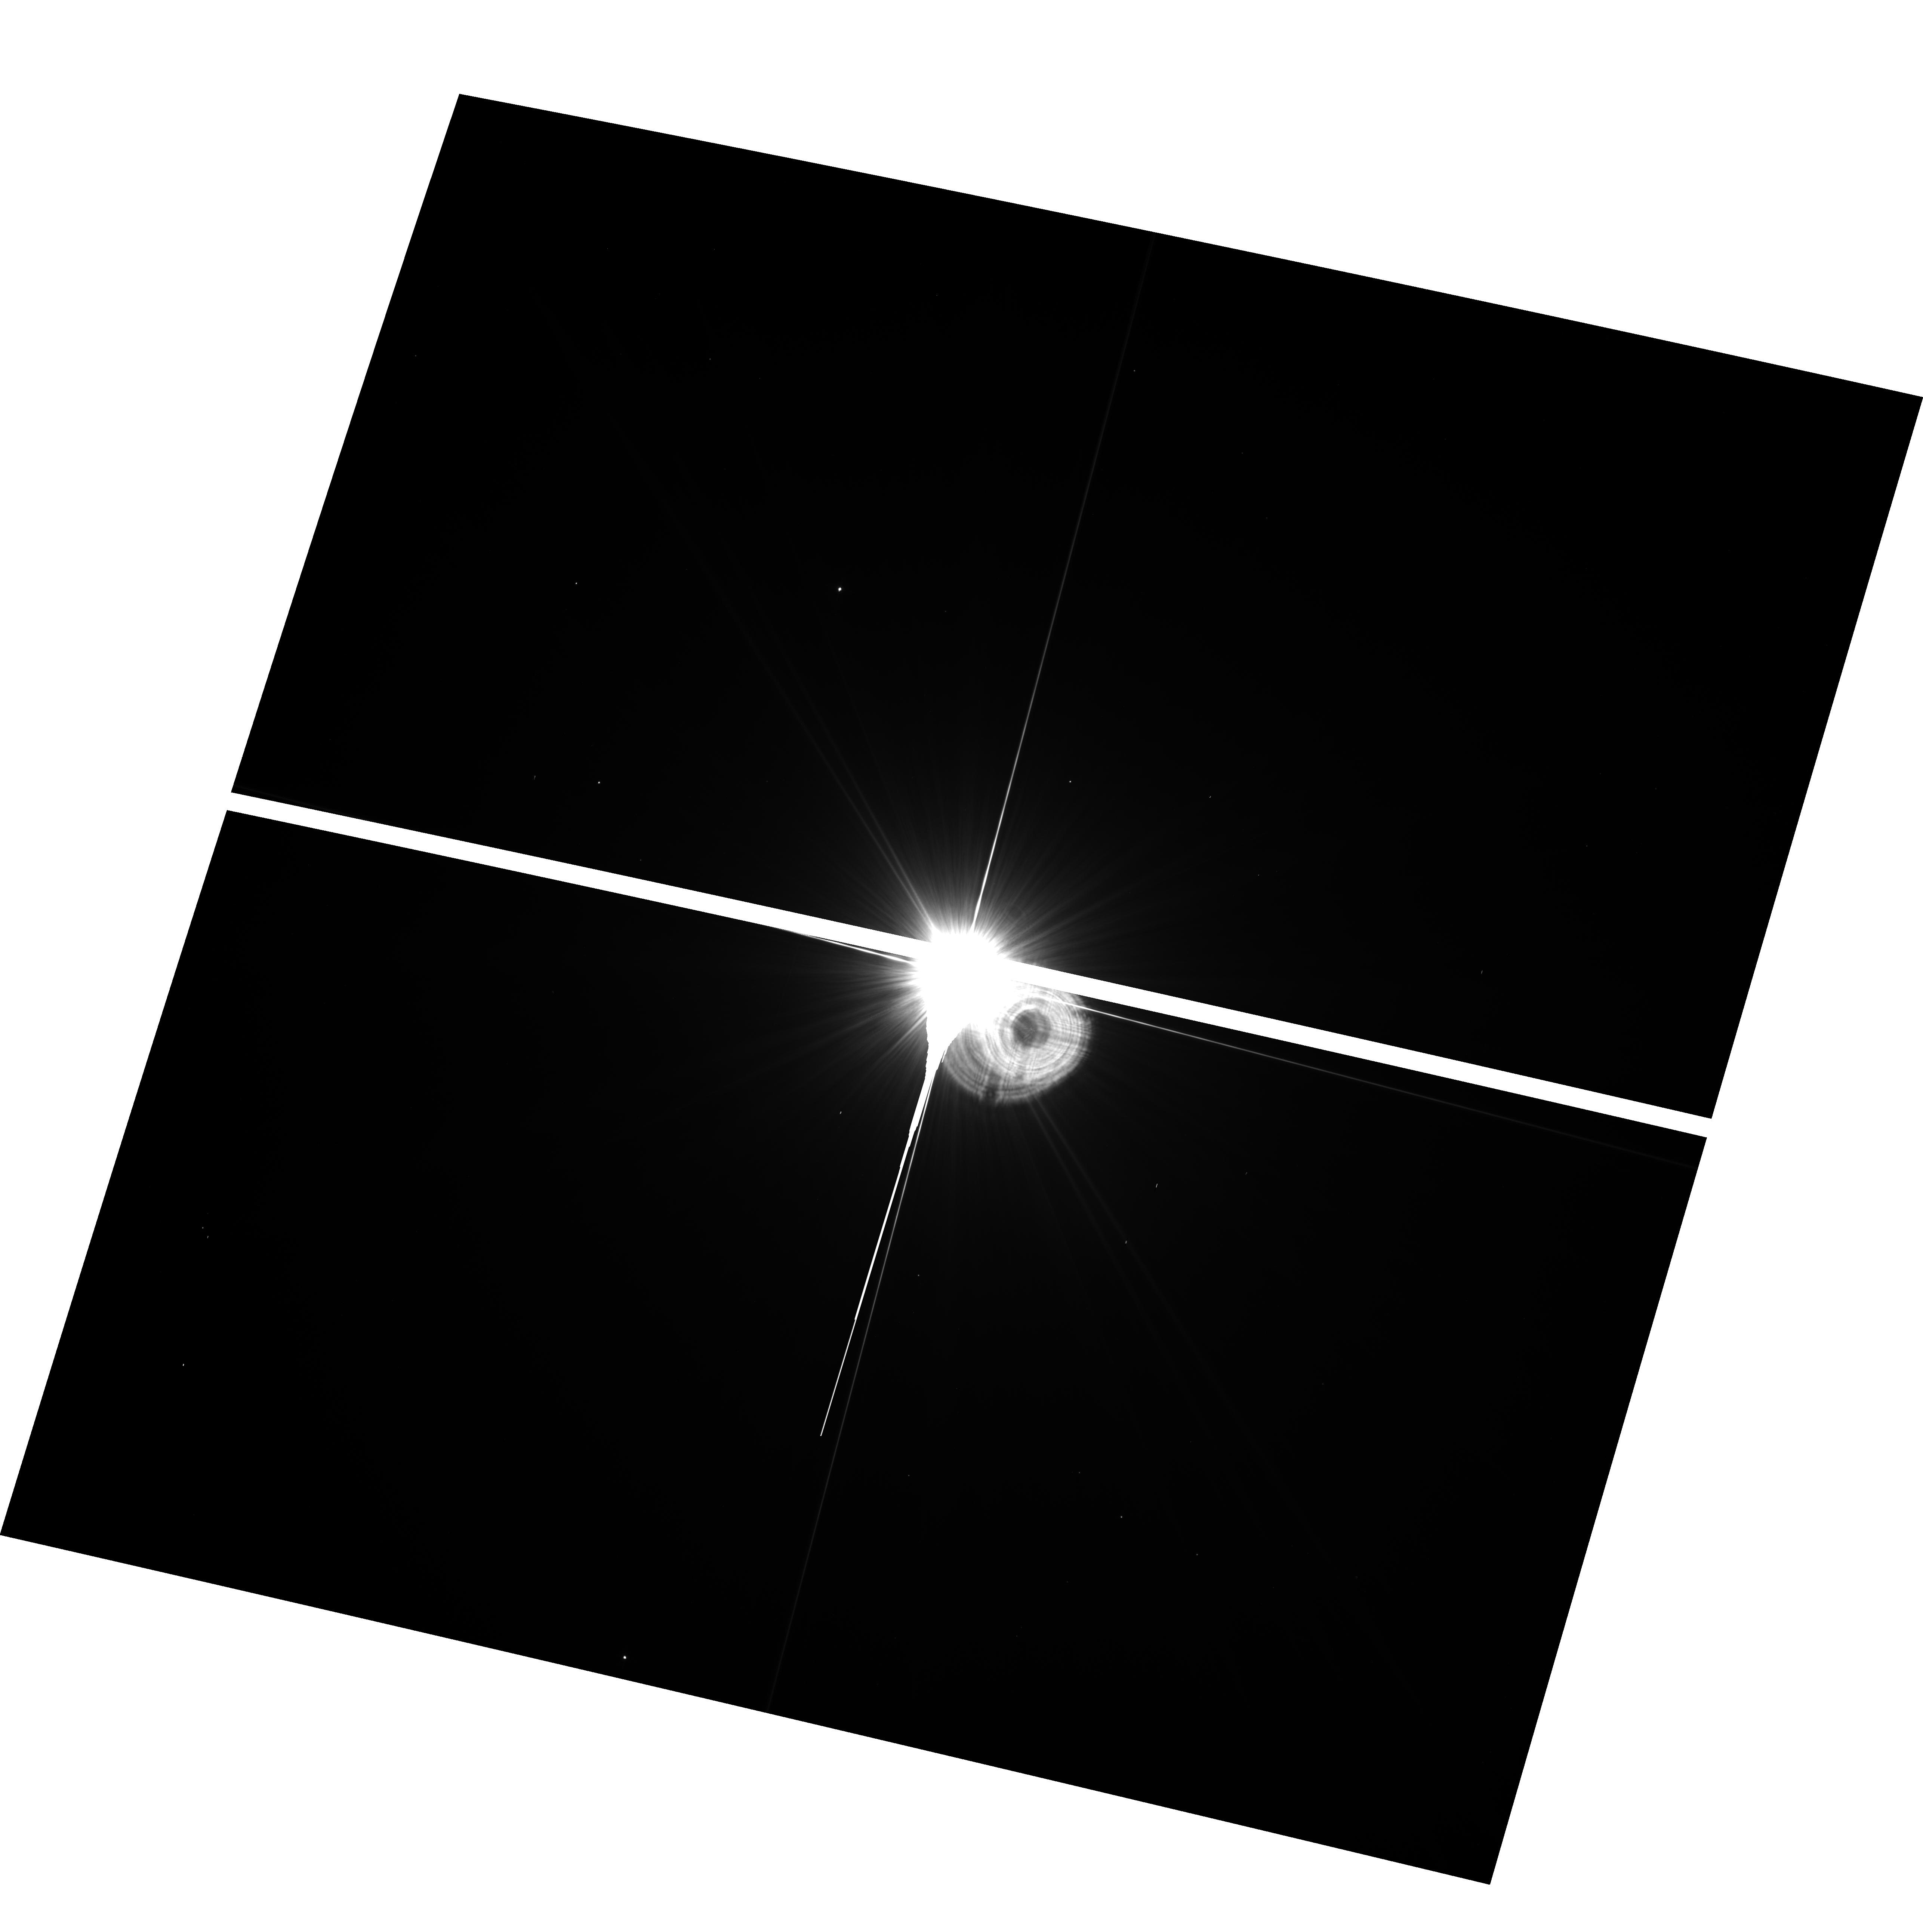
Target: HD39060. Instrument: ACS/WFC. Filter: F435W. Exposure: 13 min. Observation ID: hst_9861_02_acs_wfc_f435w_j8sk02

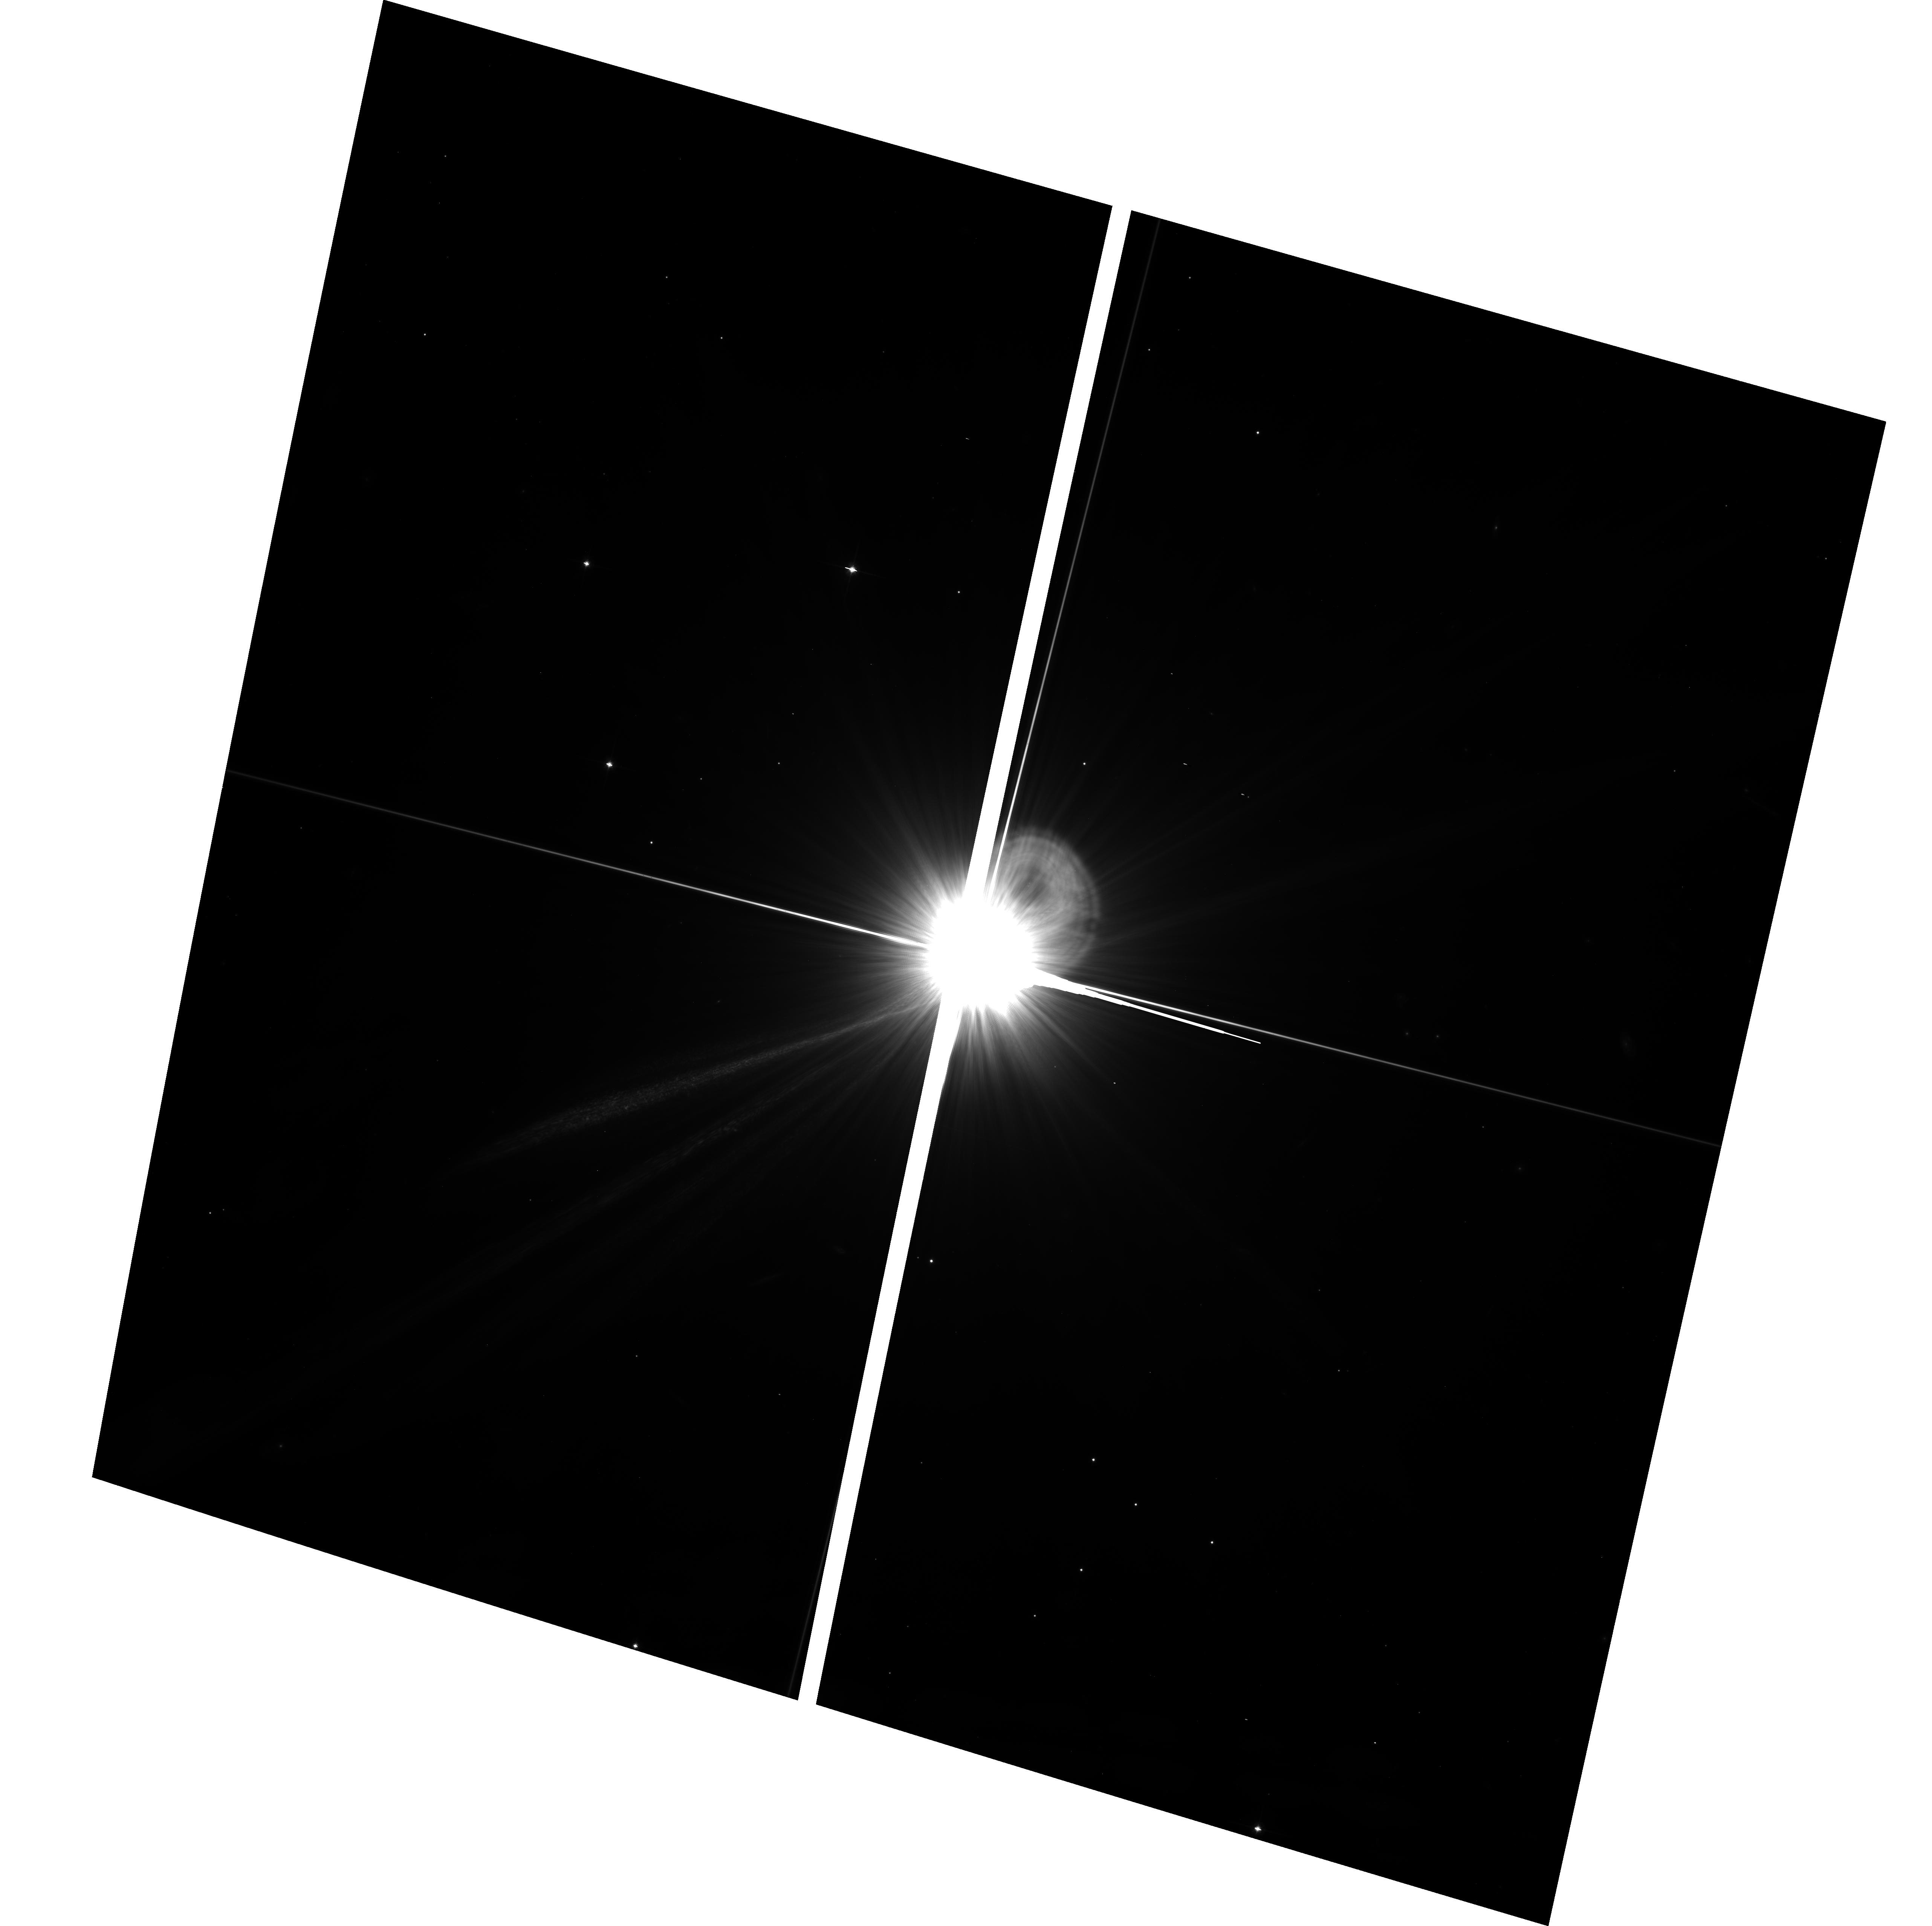
Target: HD39060. Instrument: ACS/WFC. Filter: F814W. Exposure: 34 min. Observation ID: hst_9861_07_acs_wfc_f814w_j8sk07

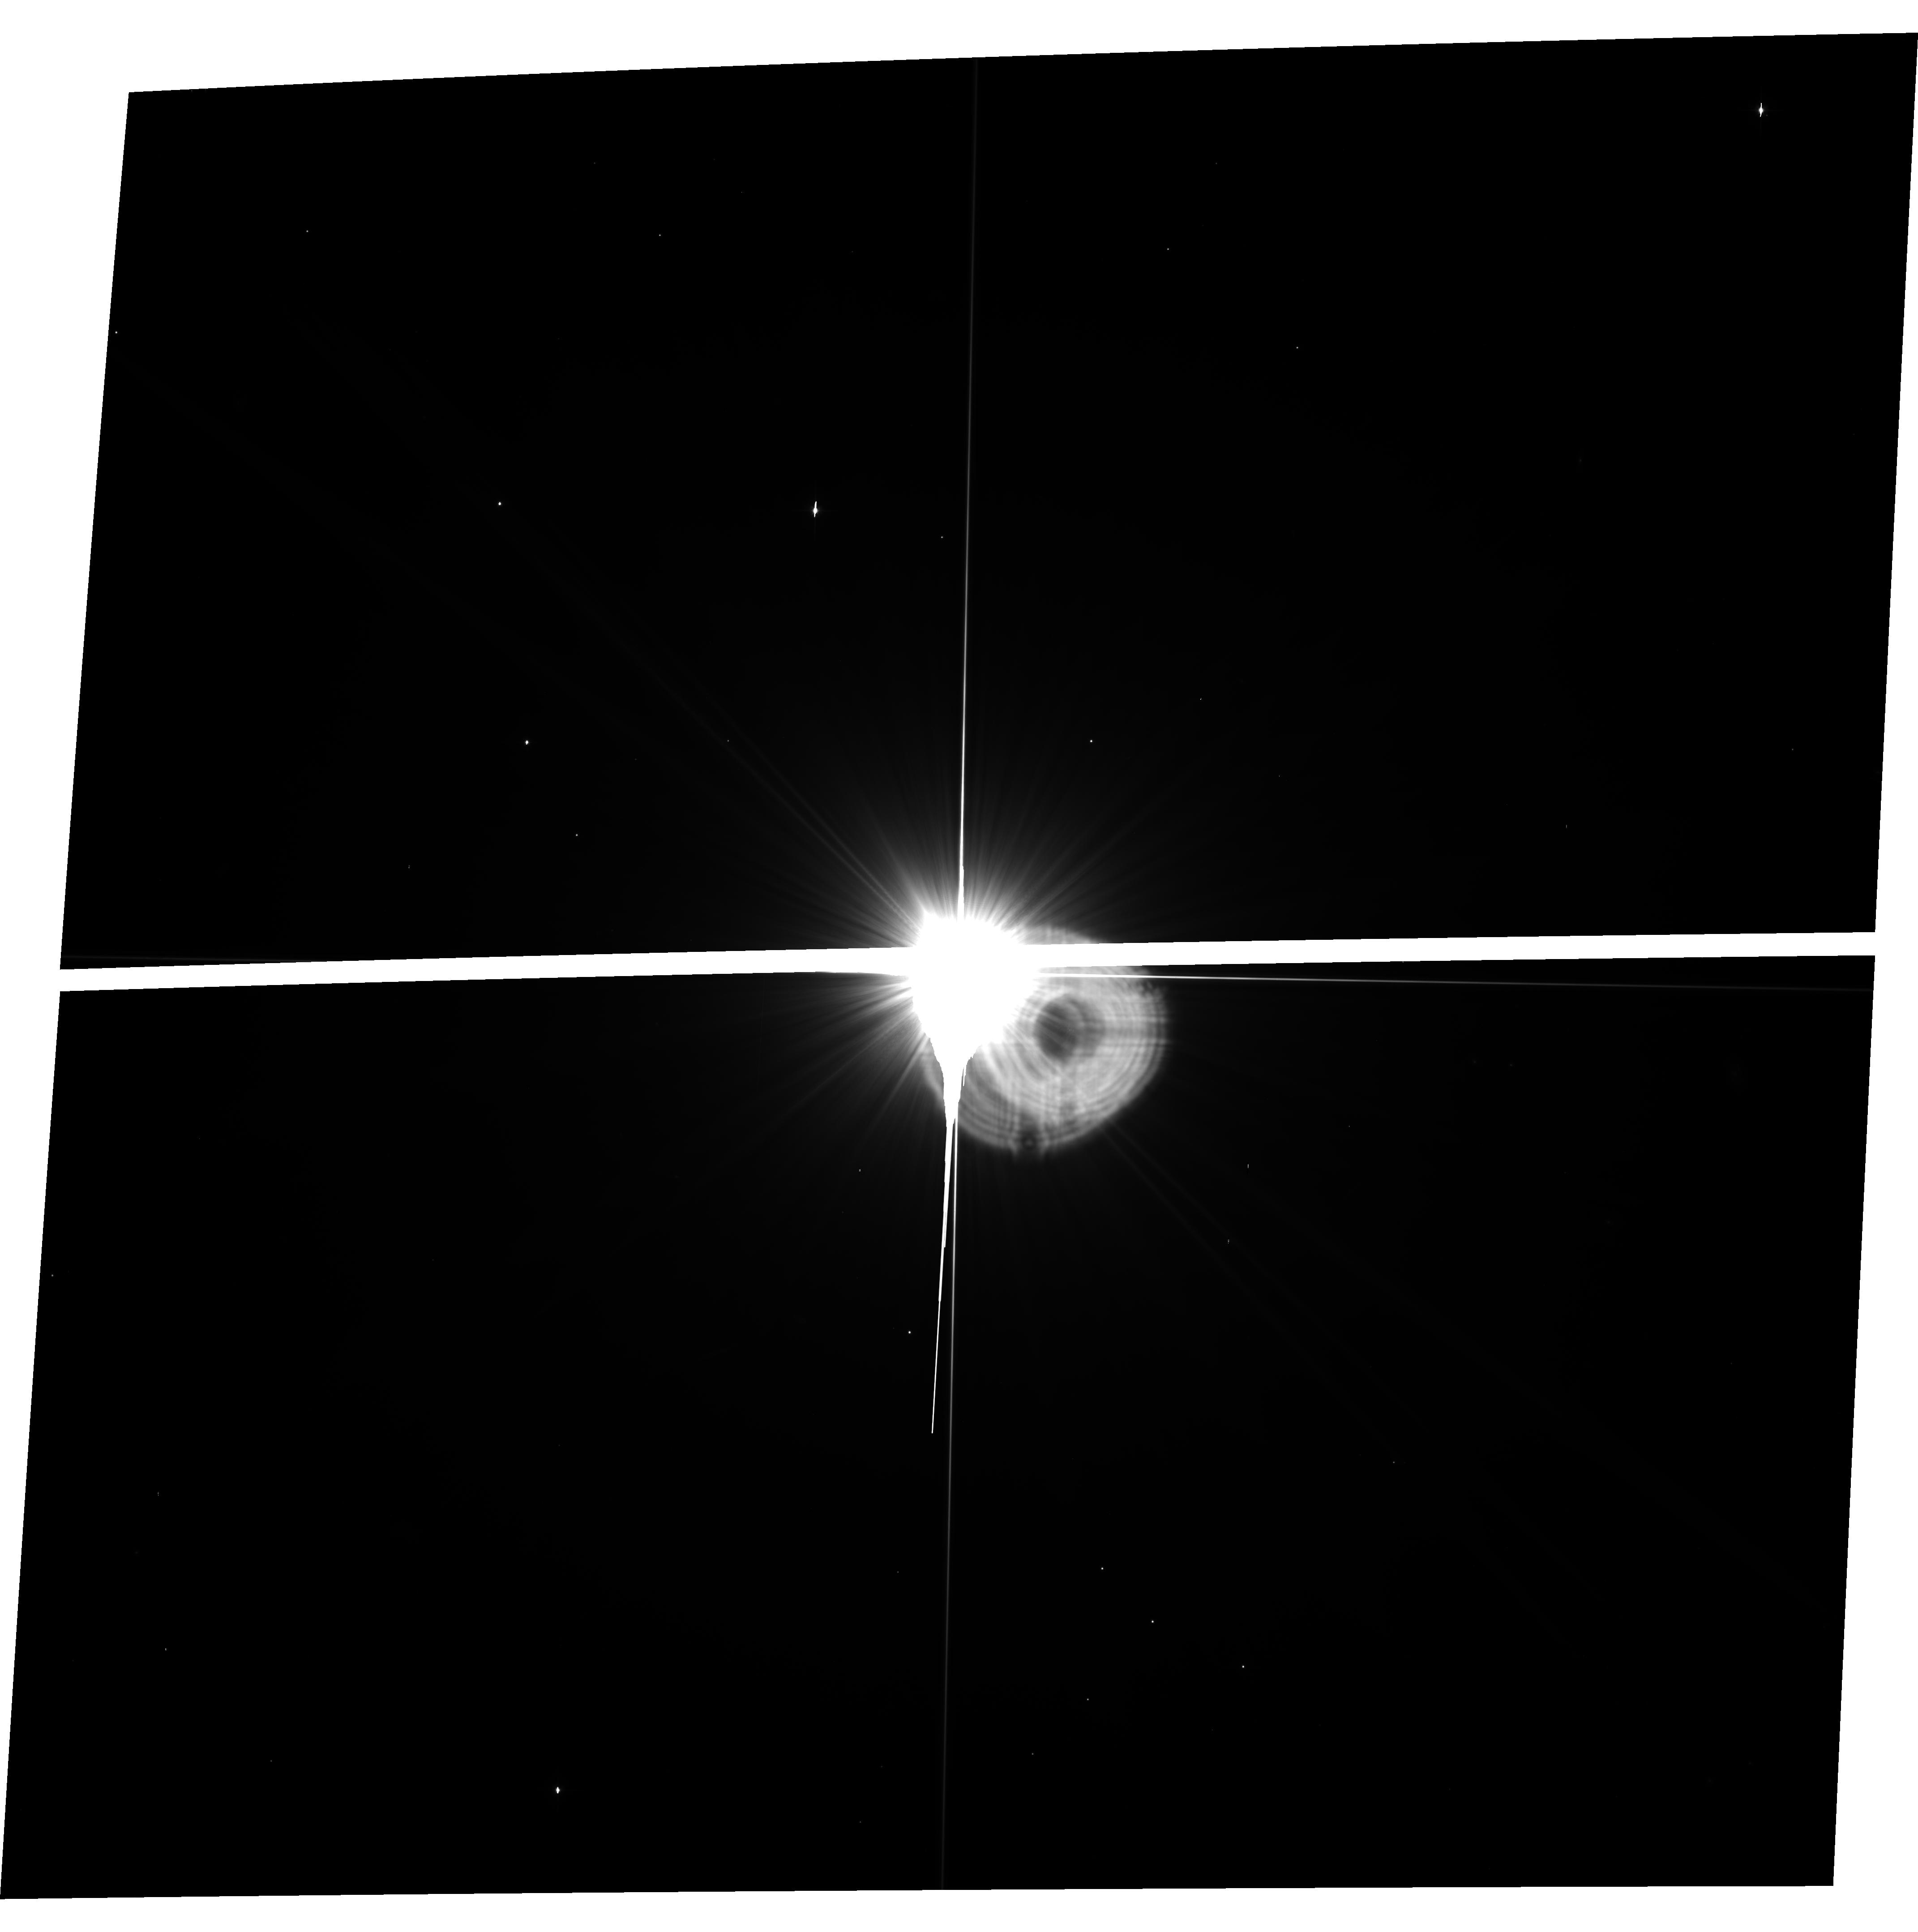
Target: HD39060. Instrument: ACS/WFC. Filter: F606W. Exposure: 17 min. Observation ID: hst_9861_03_acs_wfc_f606w_j8sk03

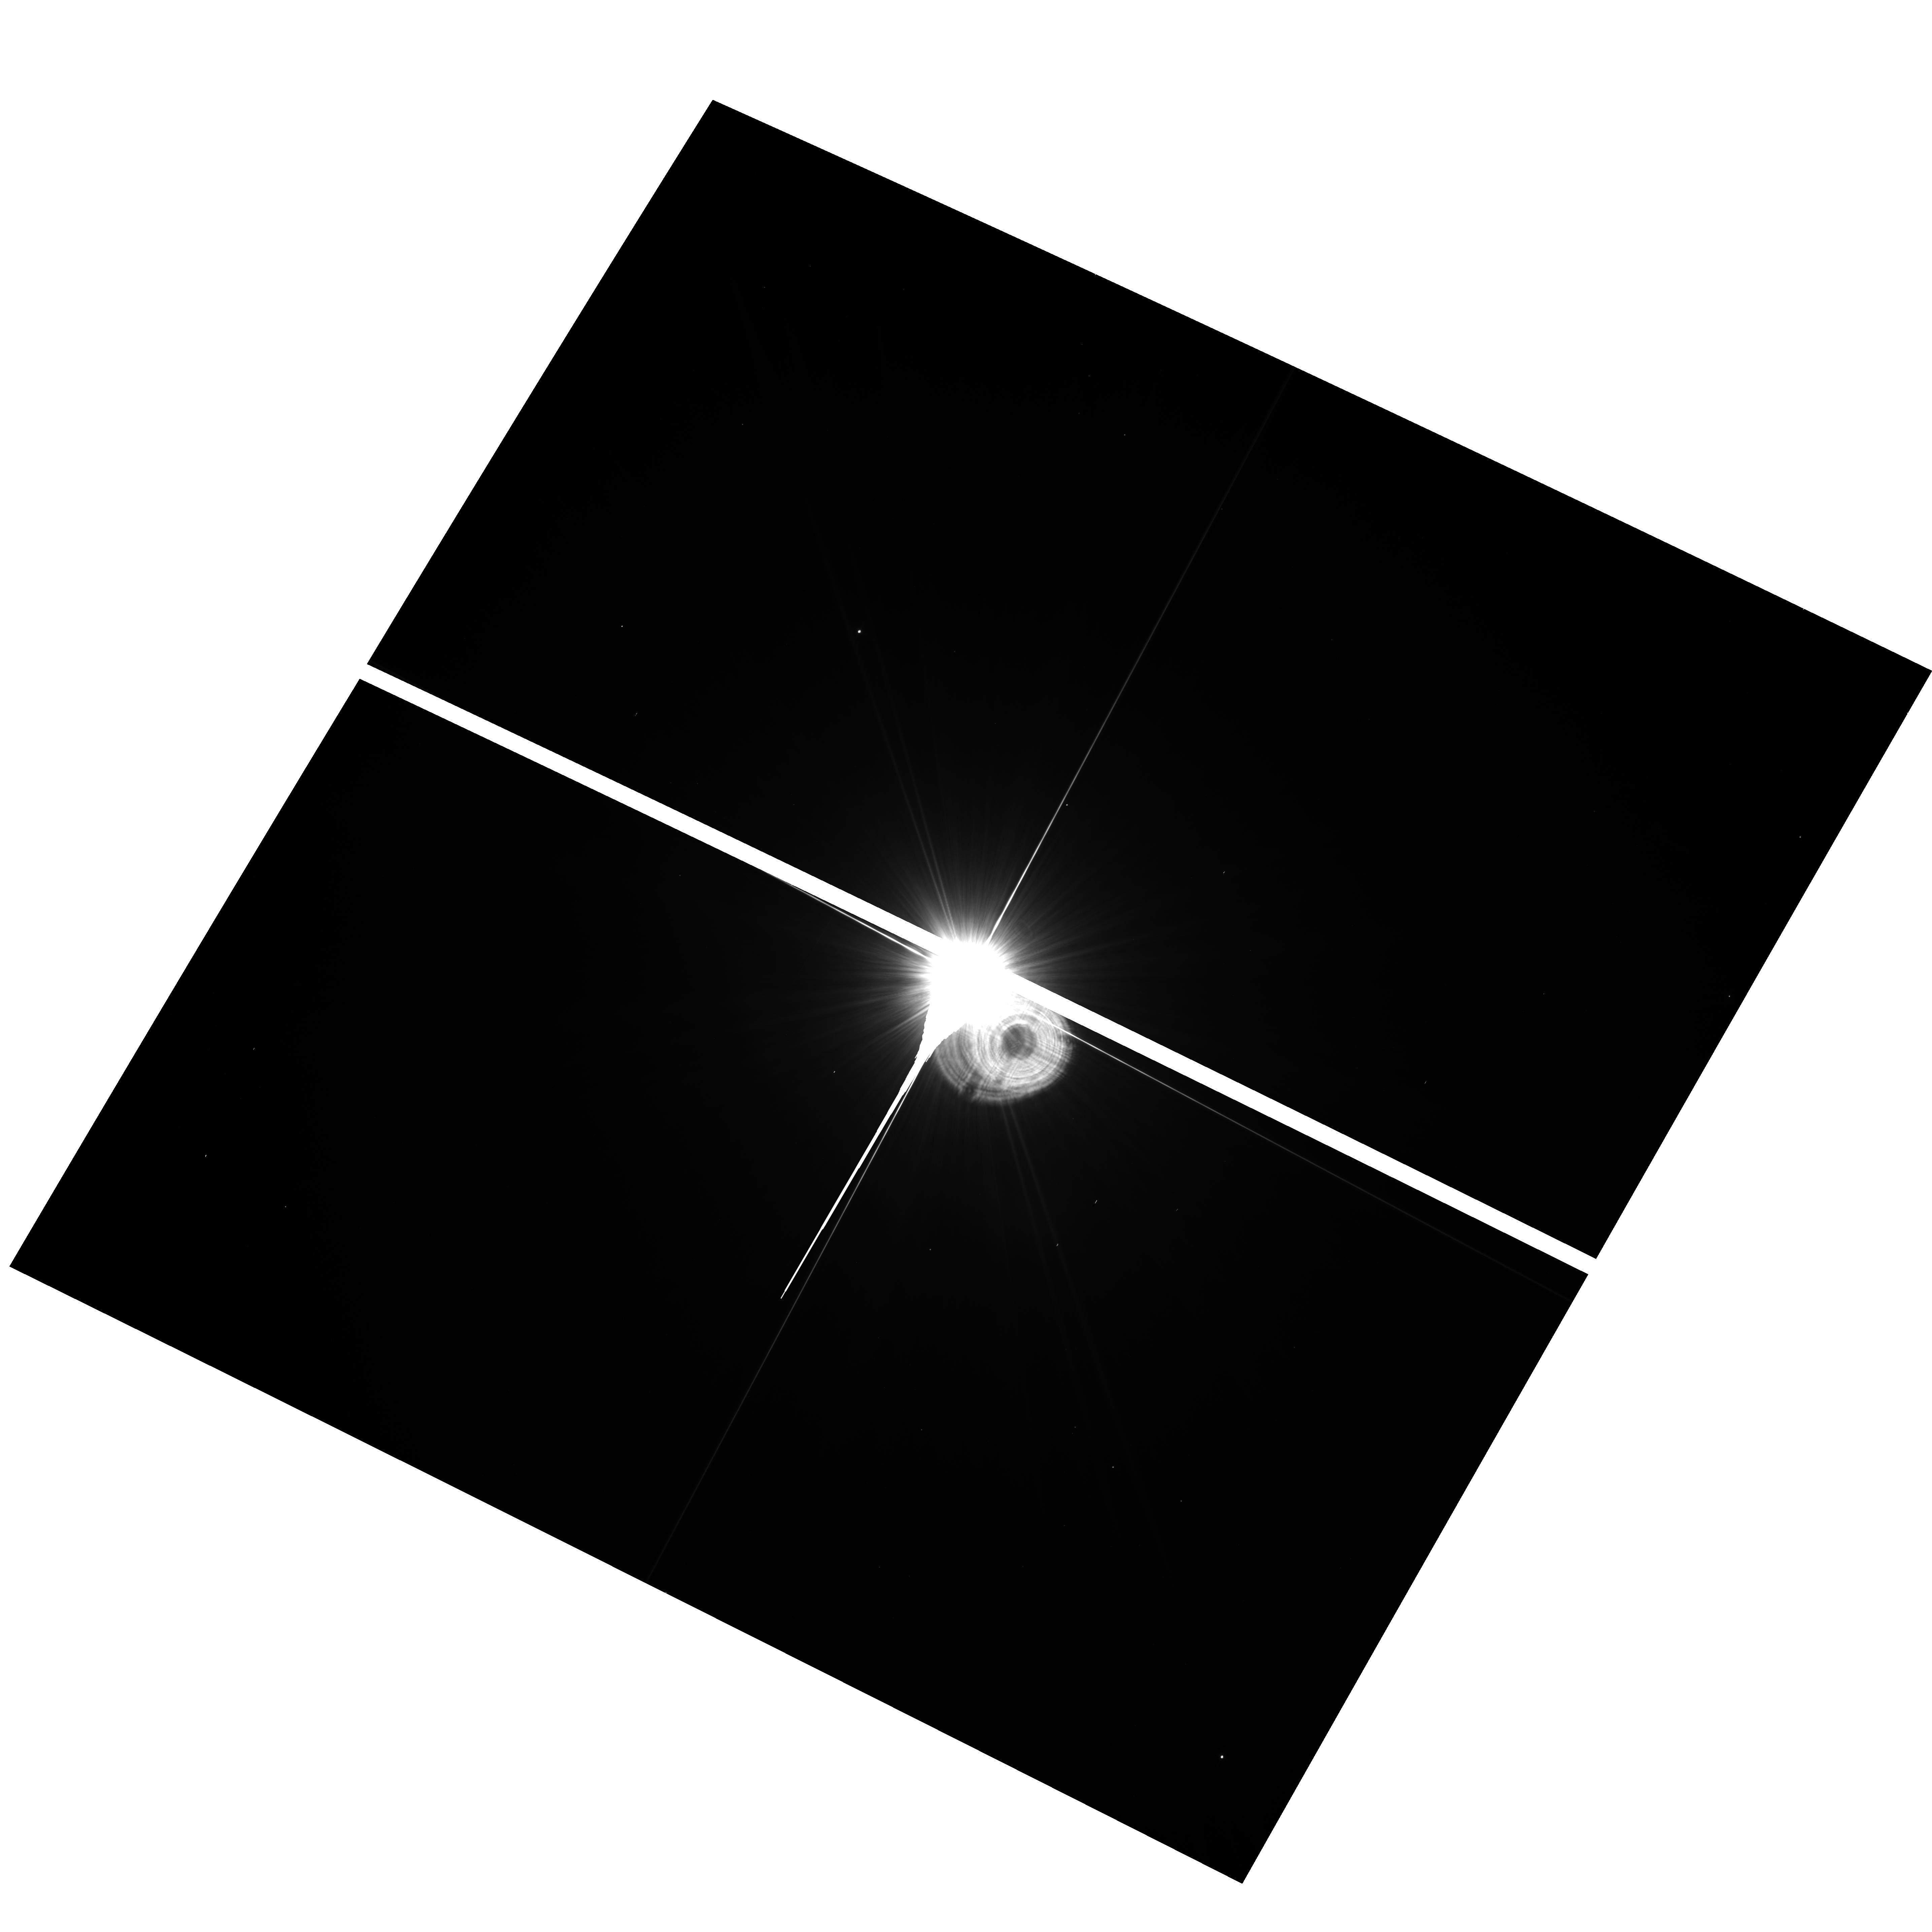
Target: HD39060. Instrument: ACS/WFC. Filter: F435W. Exposure: 13 min. Observation ID: hst_9861_01_acs_wfc_f435w_j8sk01

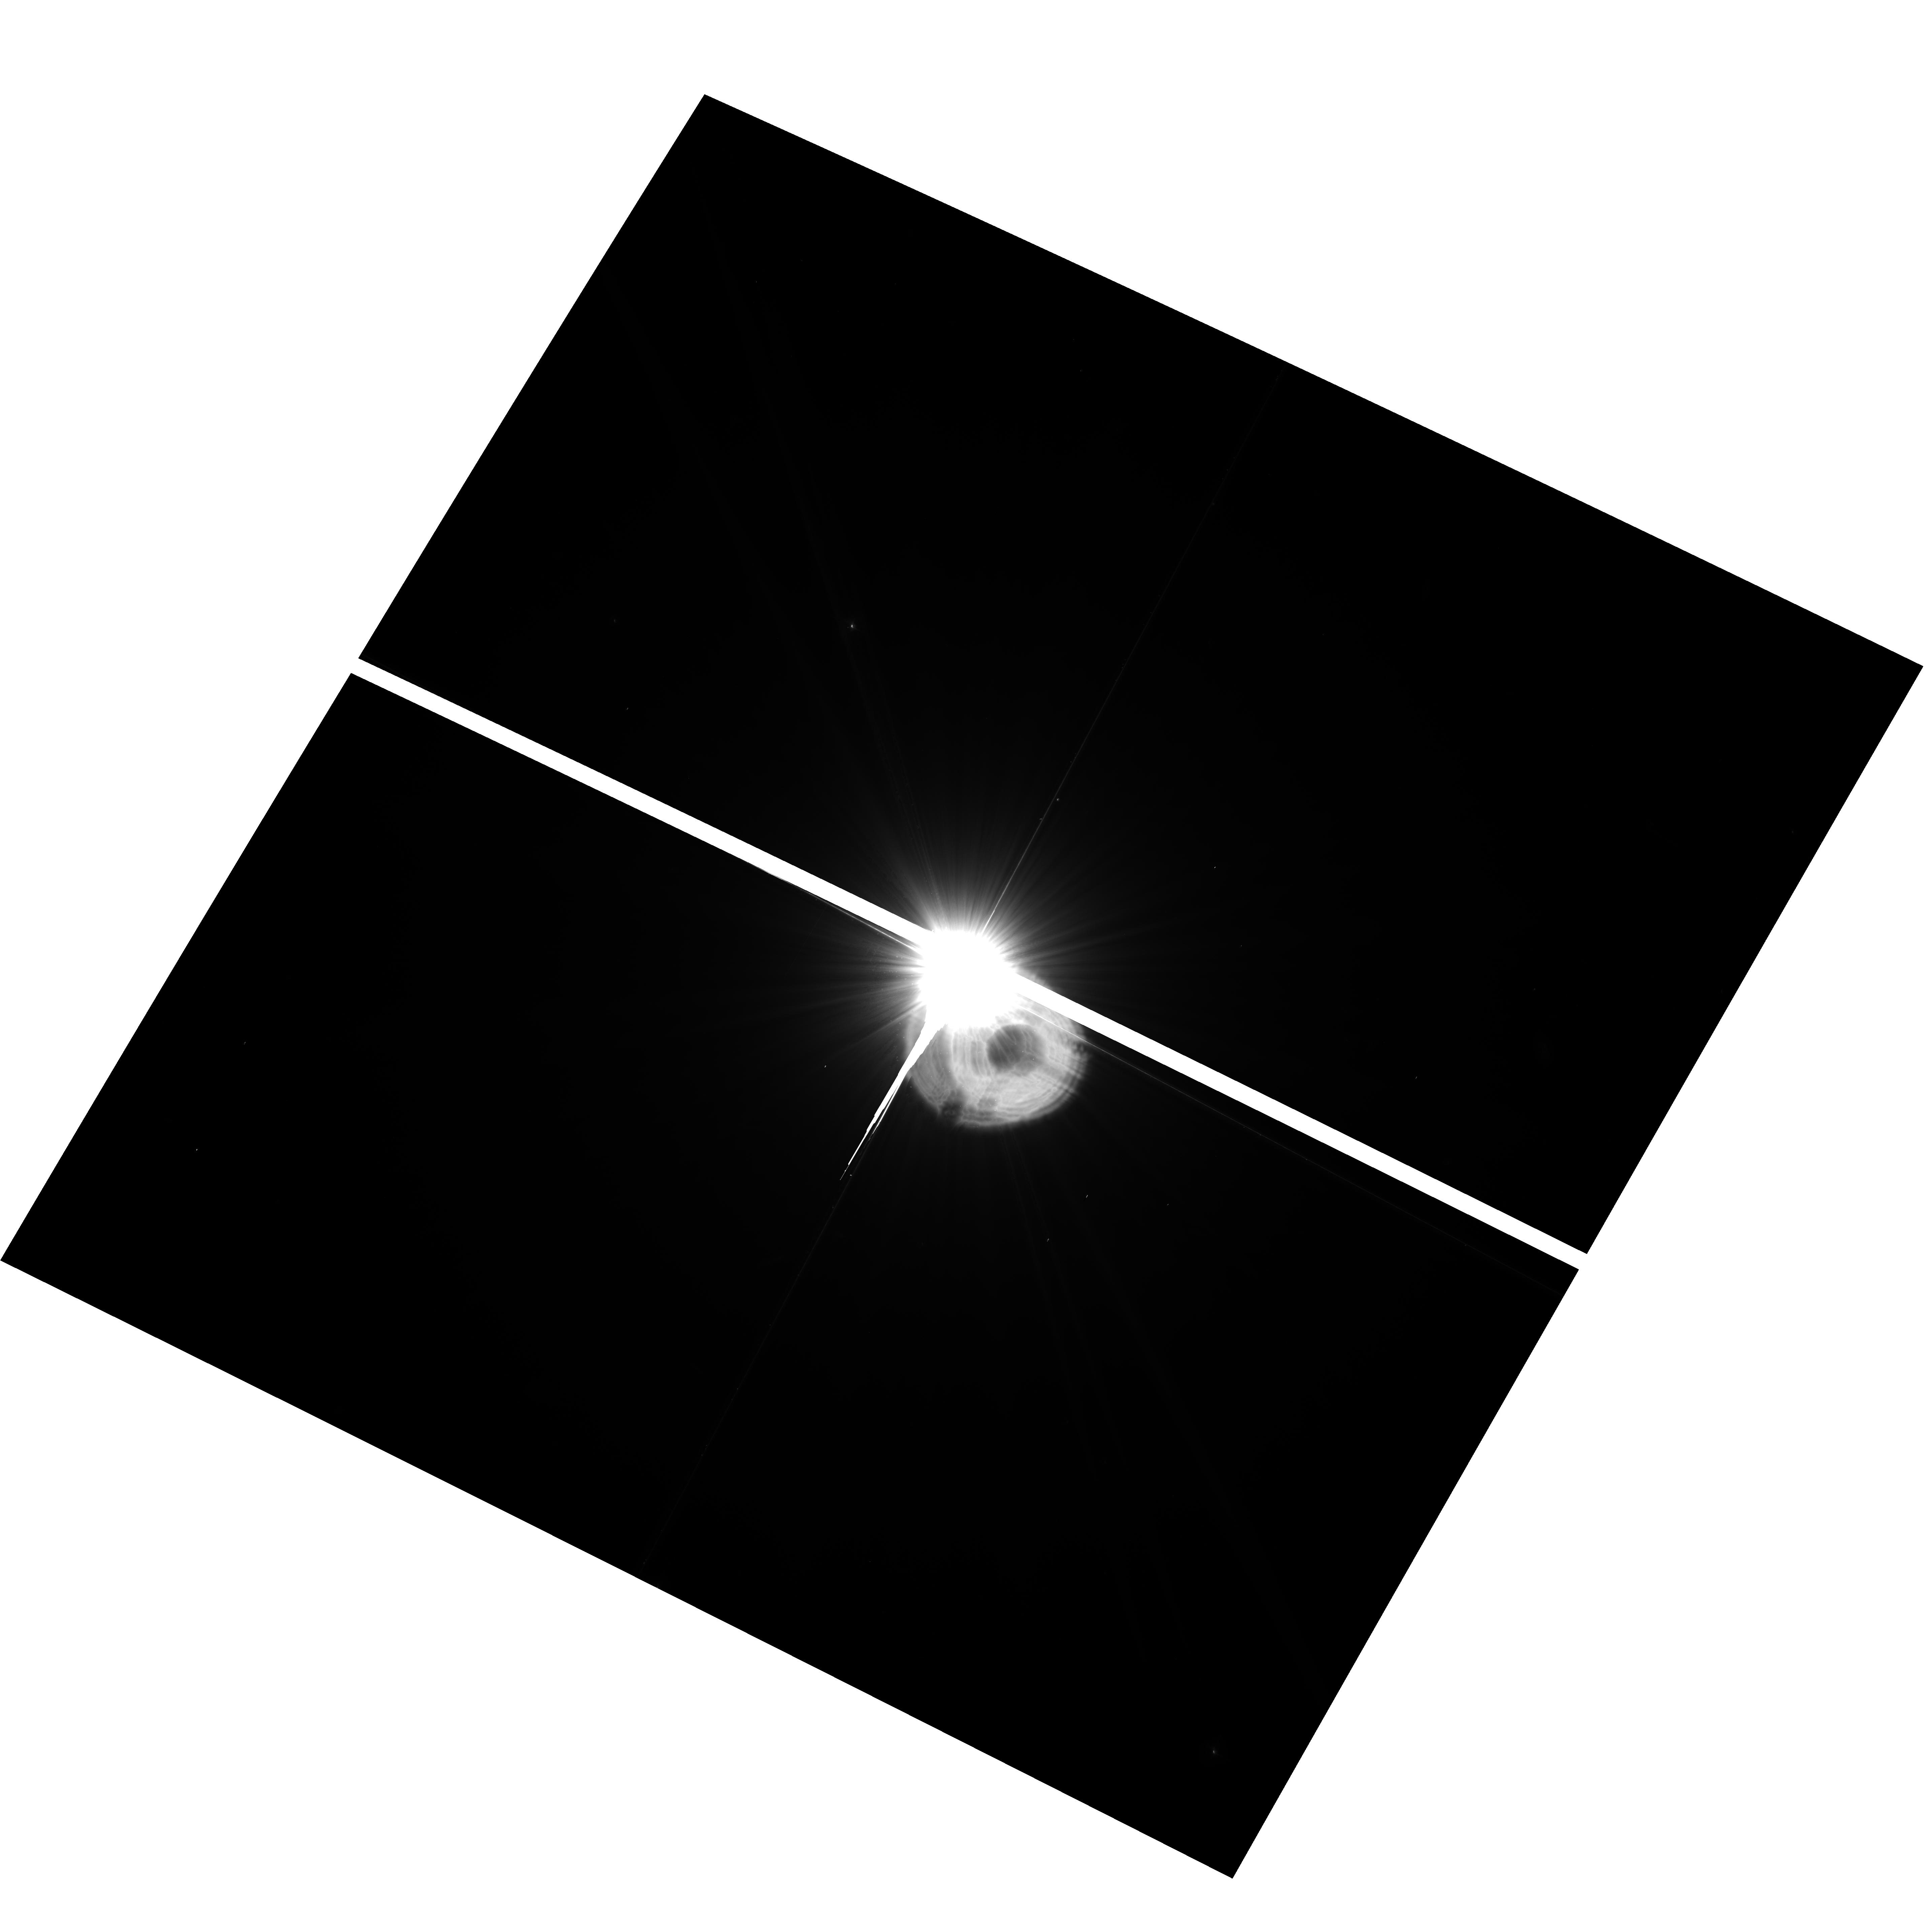
Target: HD39060. Instrument: ACS/WFC. Filter: F606W. Exposure: 14 min. Observation ID: hst_9861_01_acs_wfc_f606w_j8sk01

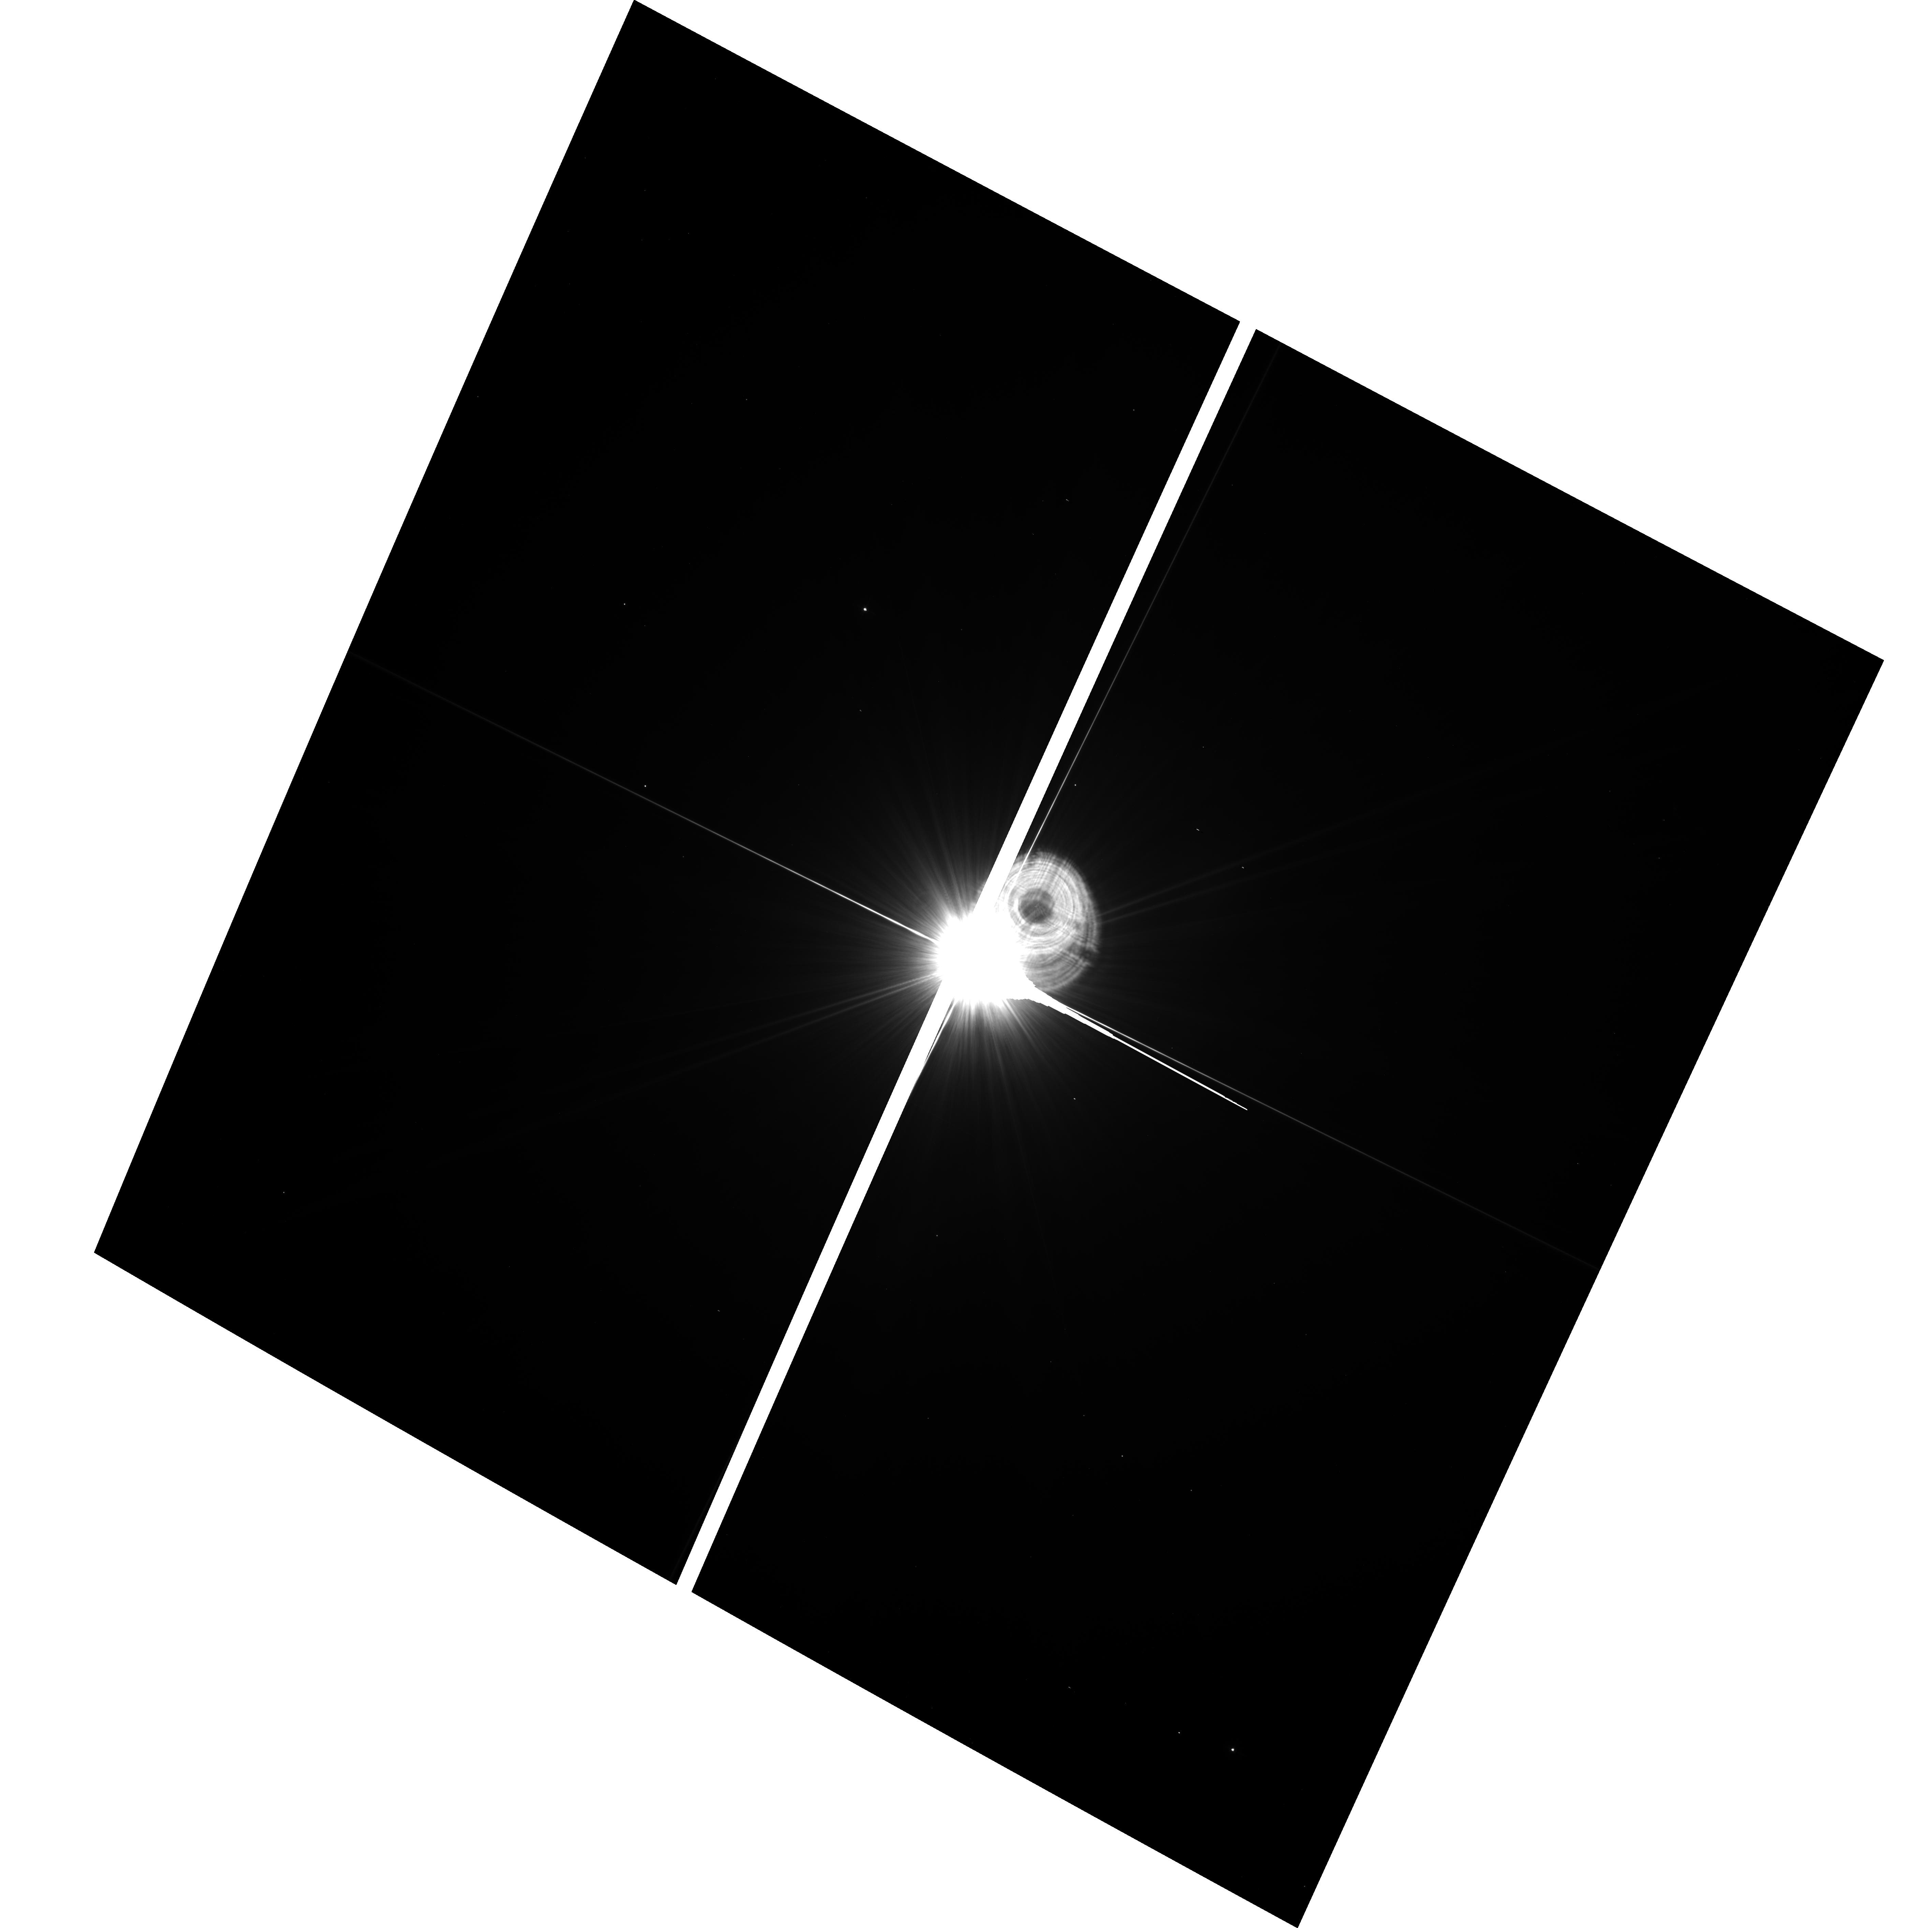
Target: HD39060. Instrument: ACS/WFC. Filter: F435W. Exposure: 23 min. Observation ID: hst_9861_04_acs_wfc_f435w_j8sk04

ACS Imaging of beta Pic:  Searching for the origin of rings and asymmetry in planetesimal disks (PI: Kalas, Paul George)

The emerging picture for planetesimal disks around main sequence stars is that their radial and azimuthal symmetries are significantly deformed by the dynamical effects of either planets interior to the disk, or stellar objects exterior to the disk. The cause of these structures, such as the 50 AU cutoff of our Kuiper Belt, remains mysterious. Structure in the beta Pic planetesimal disk could be due to dynamics controlled by an extrasolar planet, or by the tidal influence of a more massive object exterior to the disk. The hypothesis of an extrasolar planet causing the vertical deformation in the disk predicts a blue color to the disk perpendicular to the disk midplane. The hypothesis that a stellar perturber deforms the disk predicts a globally uniform color and the existence of ring-like structure beyond 800 AU radius. We propose to obtain deep, multi-color images of the beta Pic disk ansae in the region 15"-220" (200-4000 AU) radius with the ACS WFC. The unparalleled stability of the HST PSF means that these data are uniquely capable of delivering the color sensitivity that can distinguish between the two theories of beta Pic's disk structure. Ascertaining the cause of such structure provide a meaningful context for understanding the dynamical history of our early solar system, as well as other planetesimal systems imaged around main sequence stars.